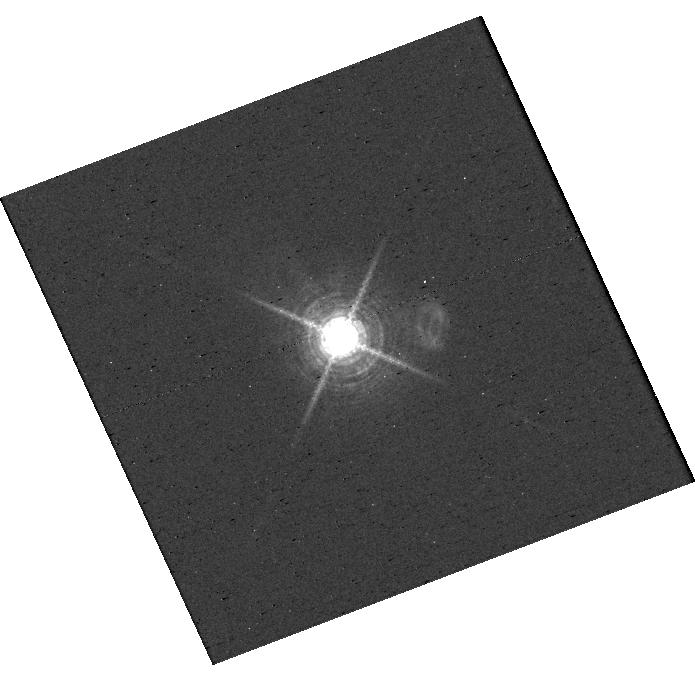
Target: V-AB-AUR. Instrument: WFC3/UVIS. Filter: F656N. Exposure: 2 min. Observation ID: hst_16651_j3_wfc3_uvis_f656n_ientj3

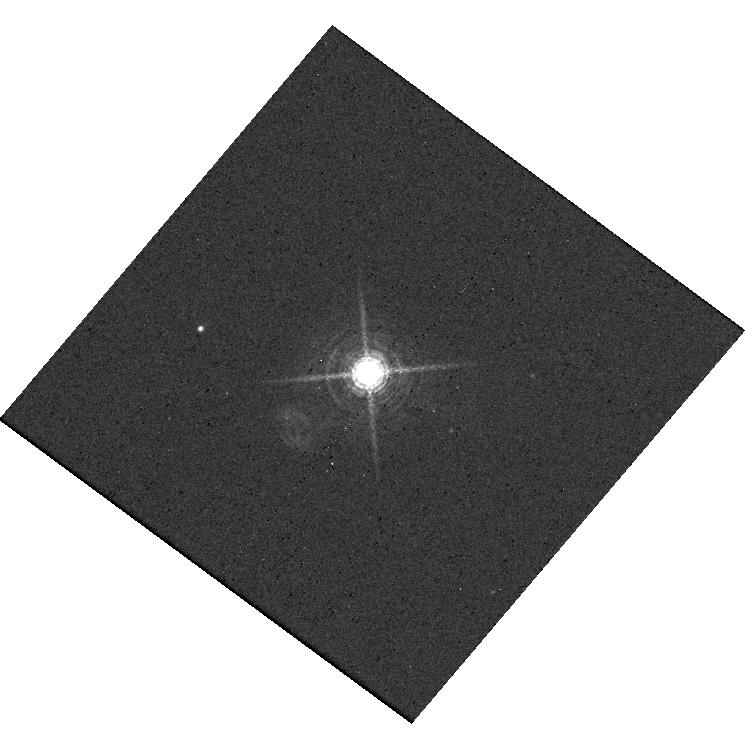
Target: 2MASS-J18521730-3700119. Instrument: WFC3/UVIS. Filter: F656N. Exposure: 26 min. Observation ID: hst_16651_d2_wfc3_uvis_f656n_ientd2

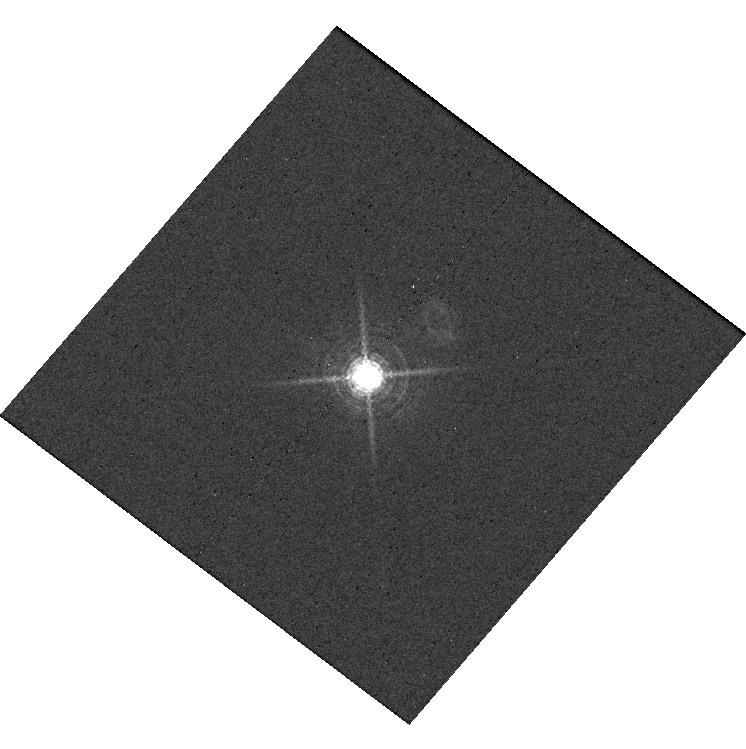
Target: EM-LKCA-15. Instrument: WFC3/UVIS. Filter: F656N. Exposure: 30 min. Observation ID: hst_16651_g2_wfc3_uvis_f656n_ientg2

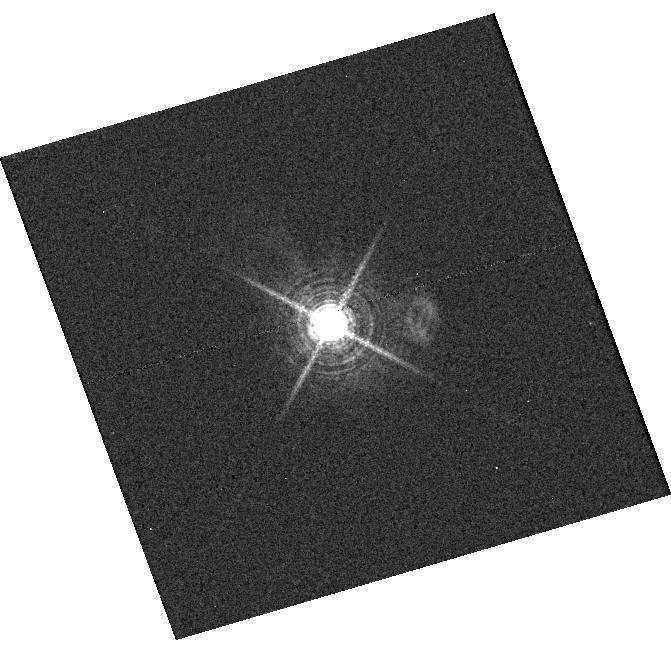
Target: V-DM-TAU. Instrument: WFC3/UVIS. Filter: F656N. Exposure: 39 min. Observation ID: hst_16651_e3_wfc3_uvis_f656n_iente3

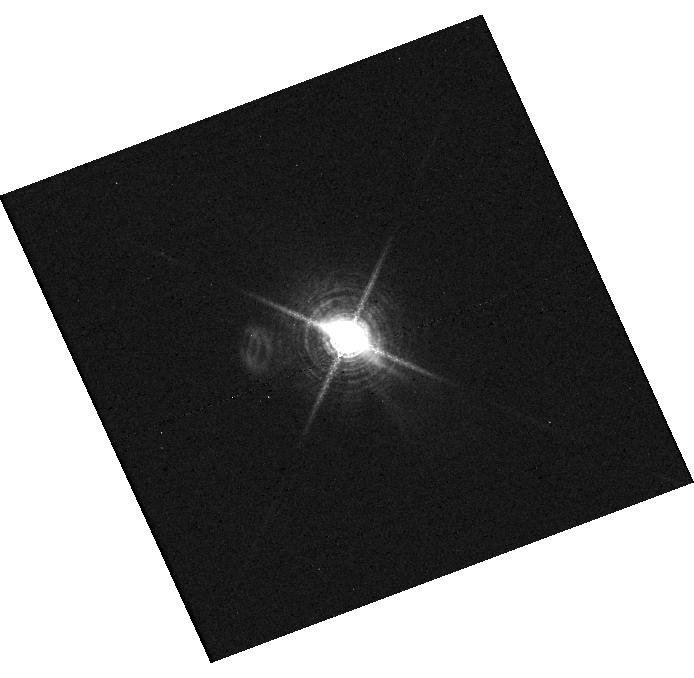
Target: V-GM-AUR. Instrument: WFC3/UVIS. Filter: F656N. Exposure: 30 min. Observation ID: hst_16651_i1_wfc3_uvis_f656n_ienti1

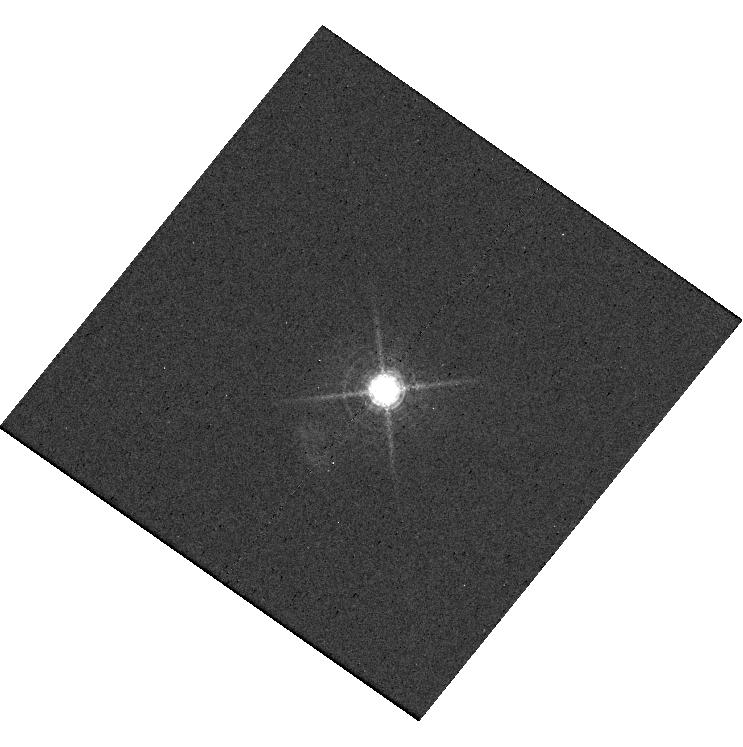
Target: RX-J1604.3-2130. Instrument: WFC3/UVIS. Filter: F656N. Exposure: 30 min. Observation ID: hst_16651_a3_wfc3_uvis_f656n_ienta3

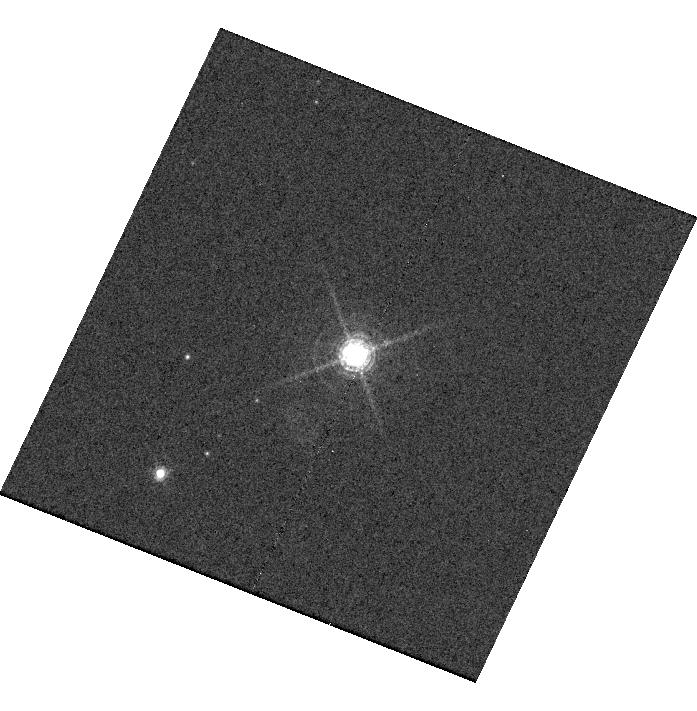
Target: THA-15-20. Instrument: WFC3/UVIS. Filter: F656N. Exposure: 40 min. Observation ID: hst_16651_f2_wfc3_uvis_f656n_ientf2

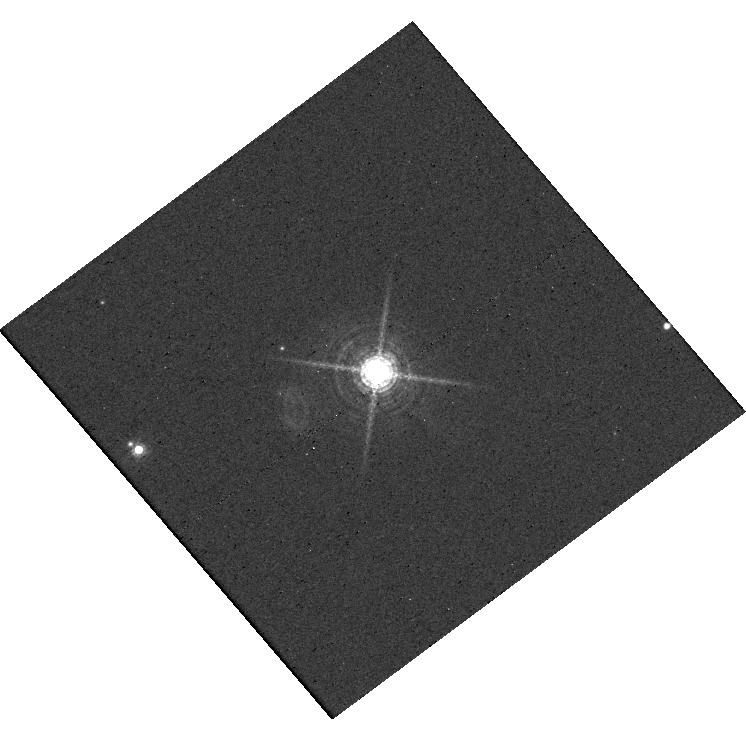
Target: WRAY-15-1880. Instrument: WFC3/UVIS. Filter: F656N. Exposure: 26 min. Observation ID: hst_16651_c1_wfc3_uvis_f656n_ientc1

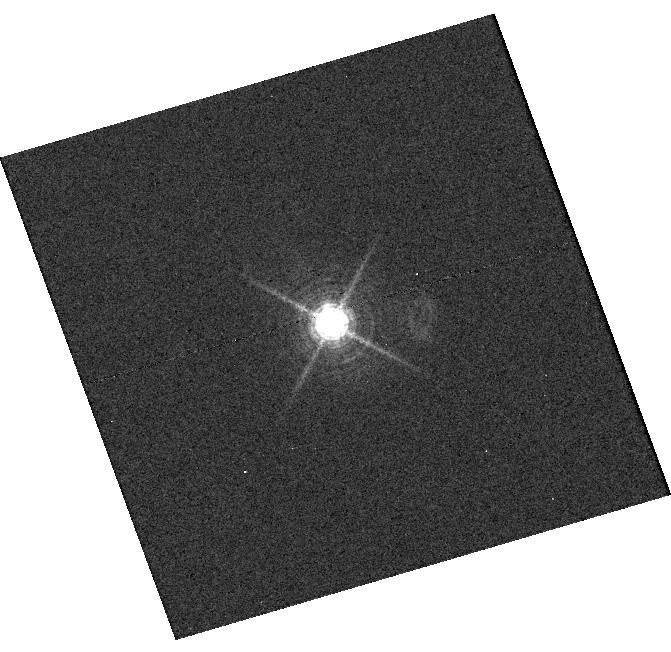
Target: V-V721-CRA. Instrument: WFC3/UVIS. Filter: F656N. Exposure: 39 min. Observation ID: hst_16651_b3_wfc3_uvis_f656n_ientb3

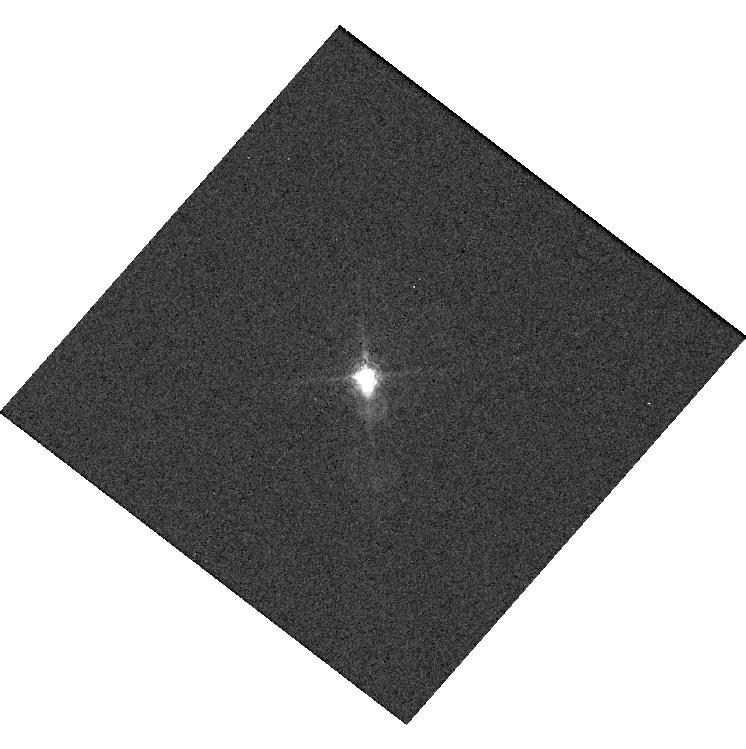
Target: V-AA-TAU. Instrument: WFC3/UVIS. Filter: F656N. Exposure: 39 min. Observation ID: hst_16651_h2_wfc3_uvis_f656n_ienth2

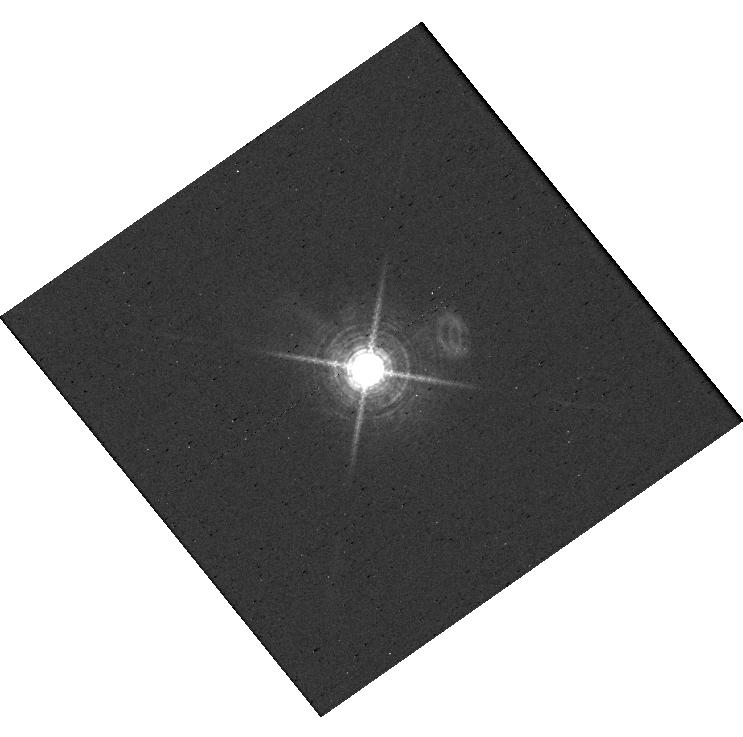
Target: V-AB-AUR. Instrument: WFC3/UVIS. Filter: F656N. Exposure: 2 min. Observation ID: hst_16651_z3_wfc3_uvis_f656n_ientz3

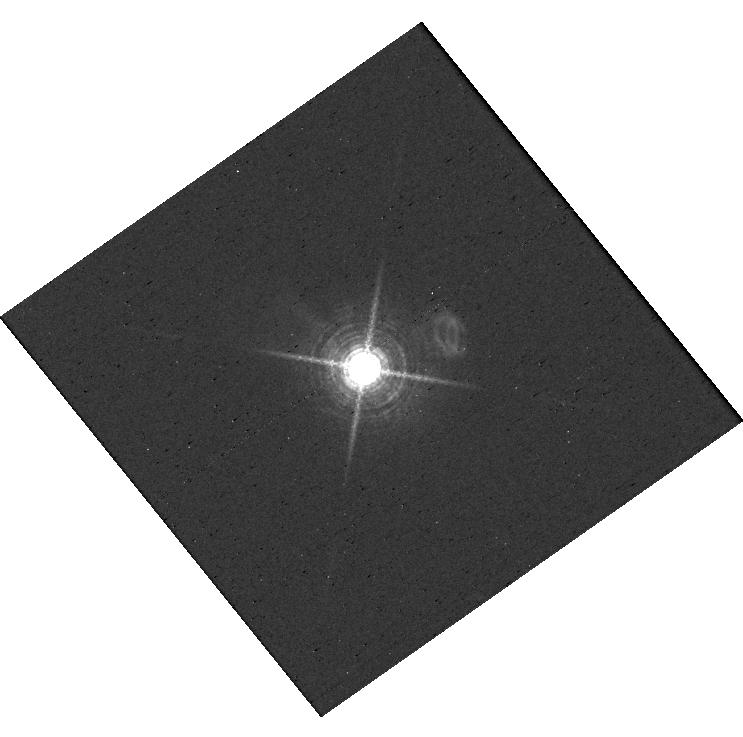
Target: V-AB-AUR. Instrument: WFC3/UVIS. Filter: F656N. Exposure: 2 min. Observation ID: hst_16651_z1_wfc3_uvis_f656n_ientz1

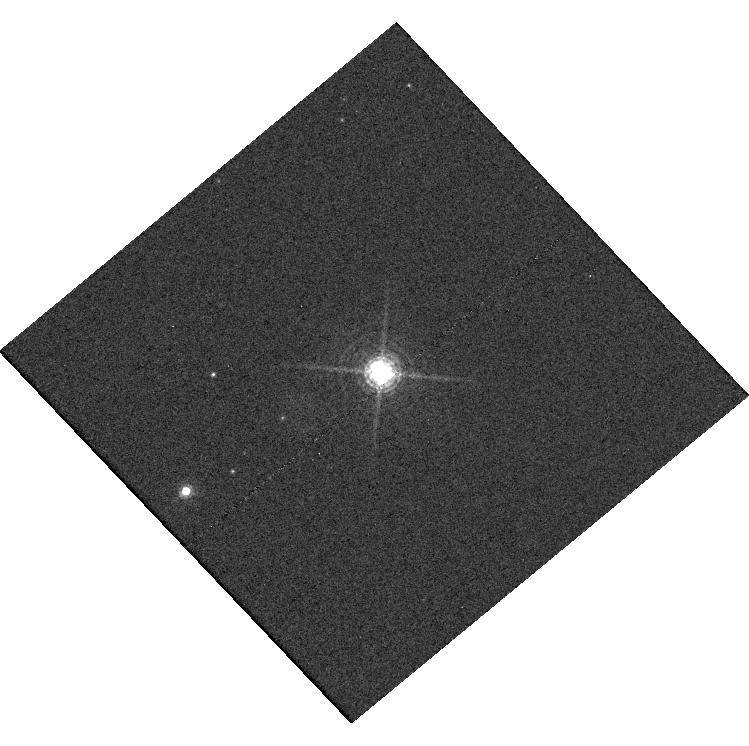
Target: THA-15-20. Instrument: WFC3/UVIS. Filter: F656N. Exposure: 40 min. Observation ID: hst_16651_f3_wfc3_uvis_f656n_ientf3

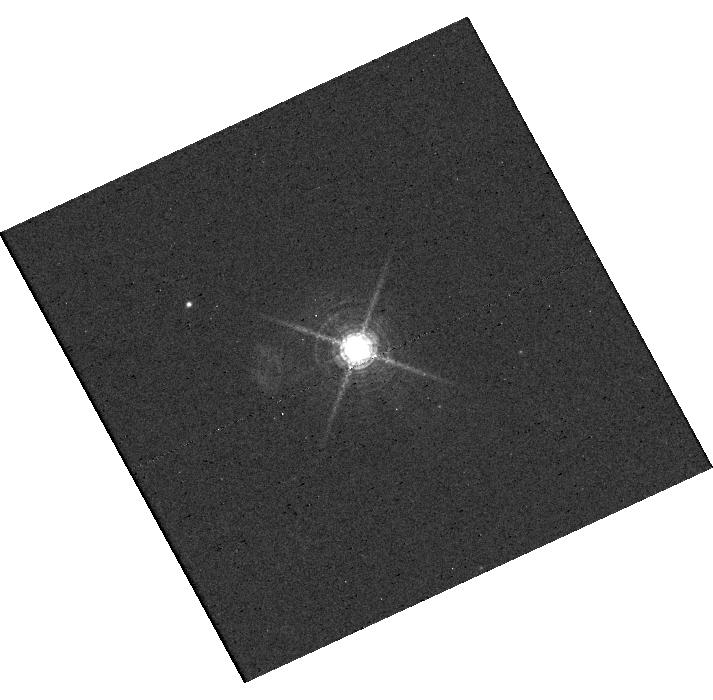
Target: 2MASS-J18521730-3700119. Instrument: WFC3/UVIS. Filter: F656N. Exposure: 26 min. Observation ID: hst_16651_d1_wfc3_uvis_f656n_ientd1

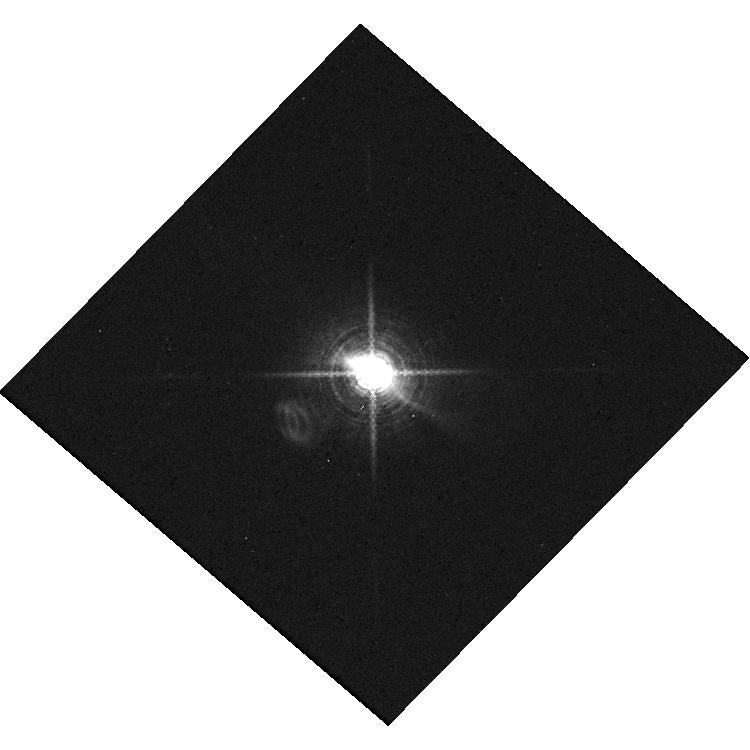
Target: V-GM-AUR. Instrument: WFC3/UVIS. Filter: F656N. Exposure: 30 min. Observation ID: hst_16651_i2_wfc3_uvis_f656n_ienti2

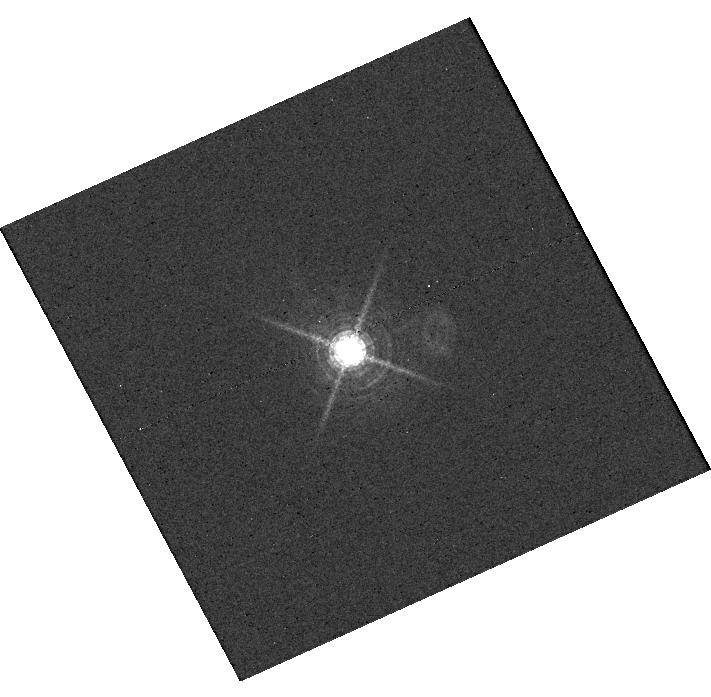
Target: EM-LKCA-15. Instrument: WFC3/UVIS. Filter: F656N. Exposure: 30 min. Observation ID: hst_16651_g3_wfc3_uvis_f656n_ientg3

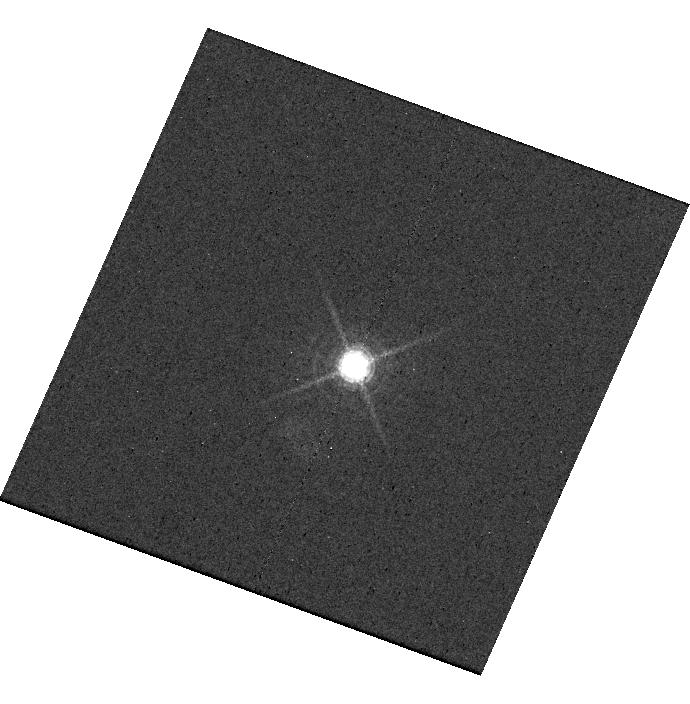
Target: RX-J1604.3-2130. Instrument: WFC3/UVIS. Filter: F656N. Exposure: 30 min. Observation ID: hst_16651_z2_wfc3_uvis_f656n_ientz2

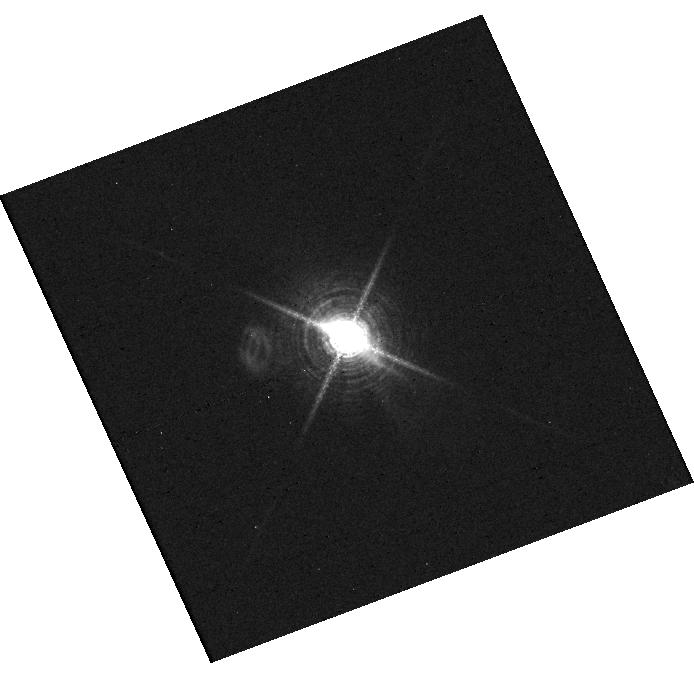
Target: V-GM-AUR. Instrument: WFC3/UVIS. Filter: F656N. Exposure: 30 min. Observation ID: hst_16651_i3_wfc3_uvis_f656n_ienti3

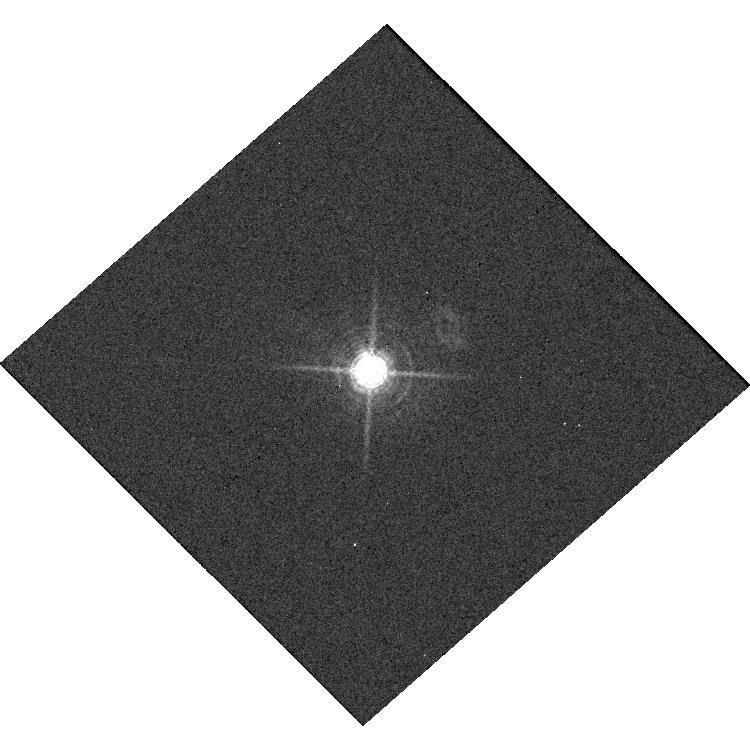
Target: V-V721-CRA. Instrument: WFC3/UVIS. Filter: F656N. Exposure: 39 min. Observation ID: hst_16651_b2_wfc3_uvis_f656n_ientb2

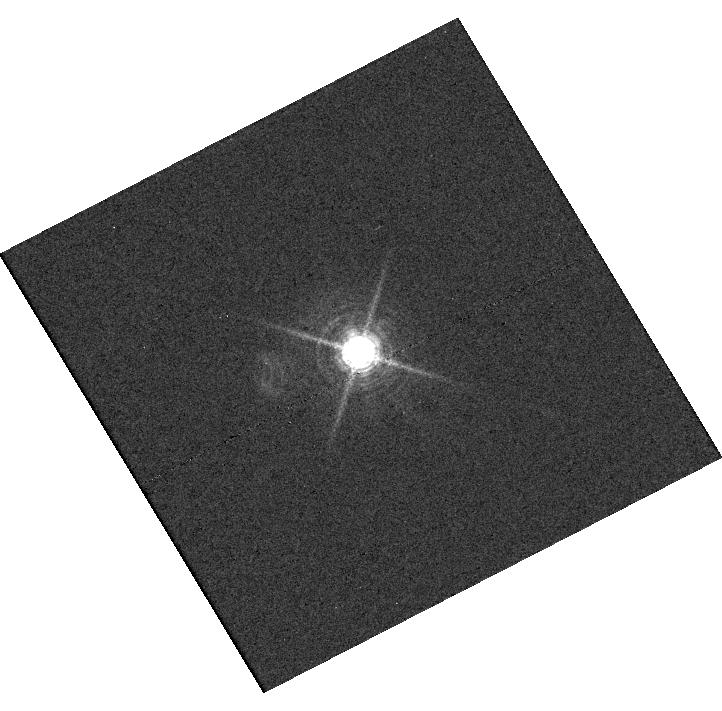
Target: V-V721-CRA. Instrument: WFC3/UVIS. Filter: F656N. Exposure: 39 min. Observation ID: hst_16651_zb_wfc3_uvis_f656n_ientzb

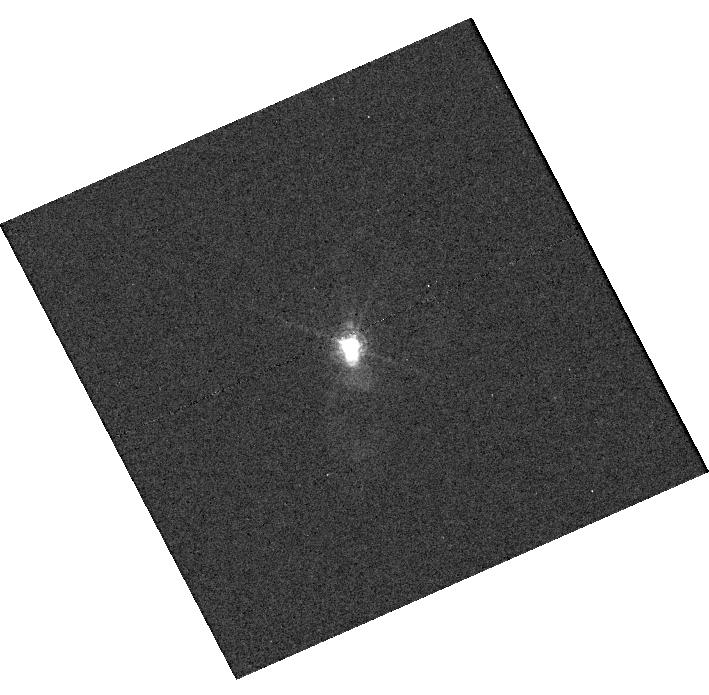
Target: V-AA-TAU. Instrument: WFC3/UVIS. Filter: F656N. Exposure: 39 min. Observation ID: hst_16651_h3_wfc3_uvis_f656n_ienth3

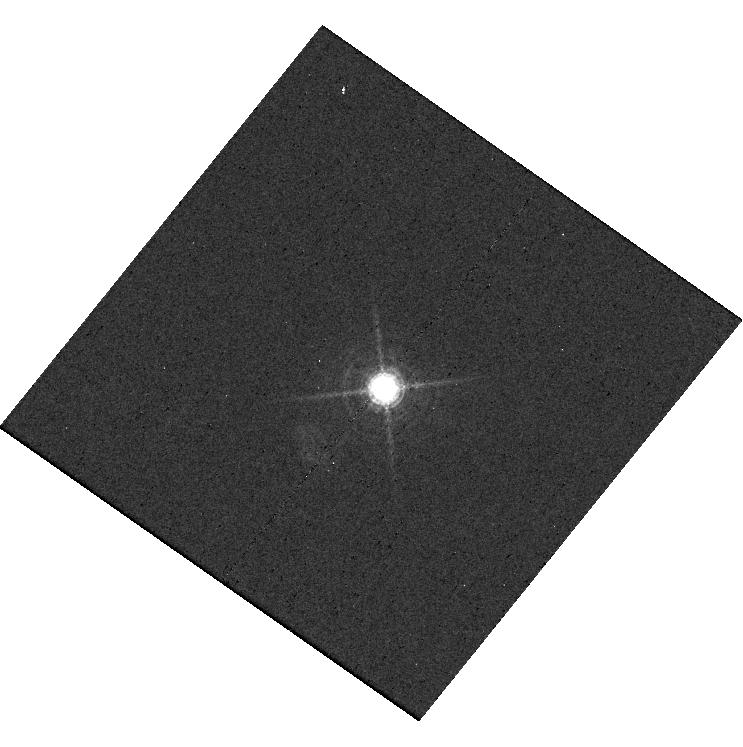
Target: RX-J1604.3-2130. Instrument: WFC3/UVIS. Filter: F656N. Exposure: 30 min. Observation ID: hst_16651_a1_wfc3_uvis_f656n_ienta1

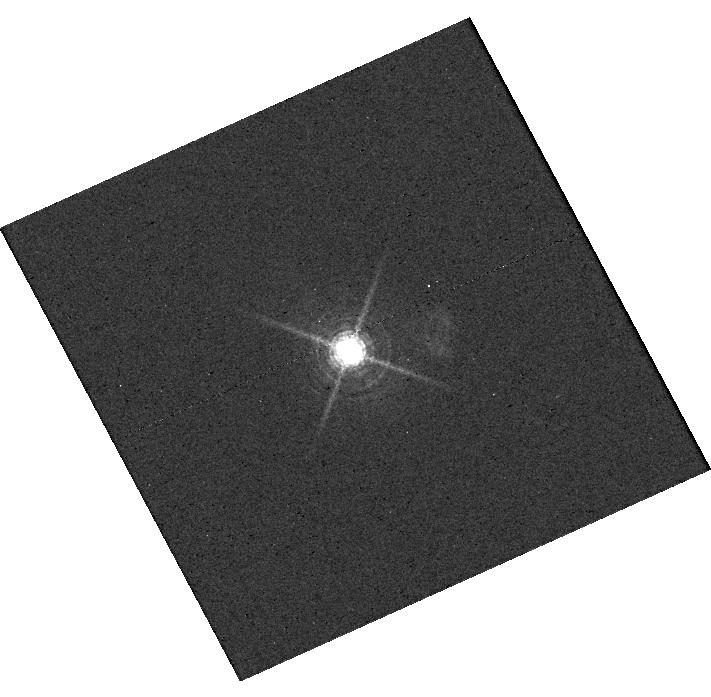
Target: EM-LKCA-15. Instrument: WFC3/UVIS. Filter: F656N. Exposure: 30 min. Observation ID: hst_16651_g1_wfc3_uvis_f656n_ientg1

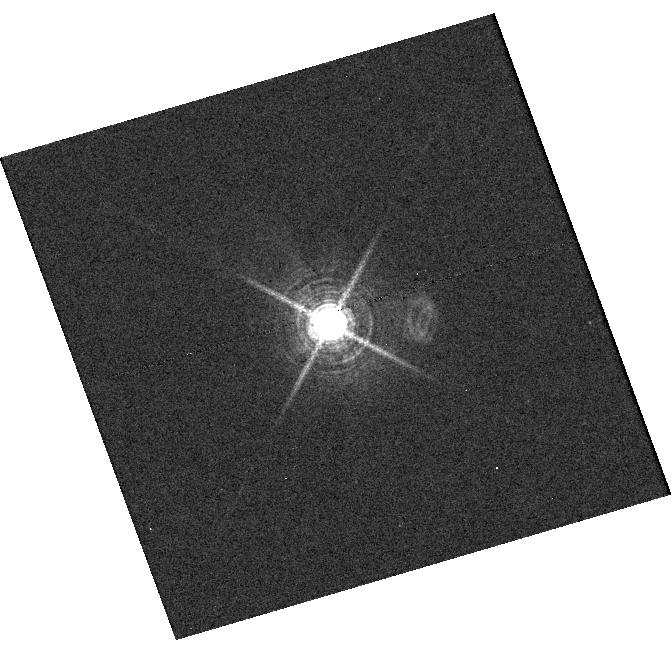
Target: V-DM-TAU. Instrument: WFC3/UVIS. Filter: F656N. Exposure: 39 min. Observation ID: hst_16651_e1_wfc3_uvis_f656n_iente1

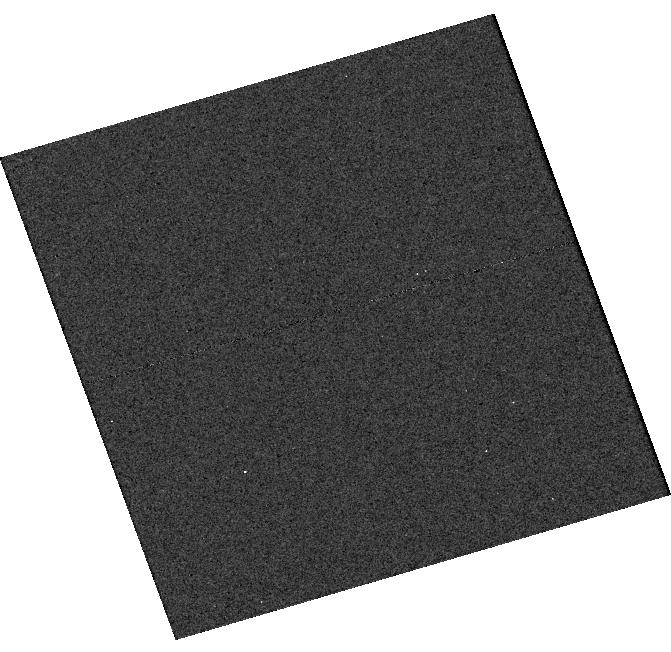
Target: V-V721-CRA. Instrument: WFC3/UVIS. Filter: F656N. Exposure: 39 min. Observation ID: hst_16651_b1_wfc3_uvis_f656n_ientb1

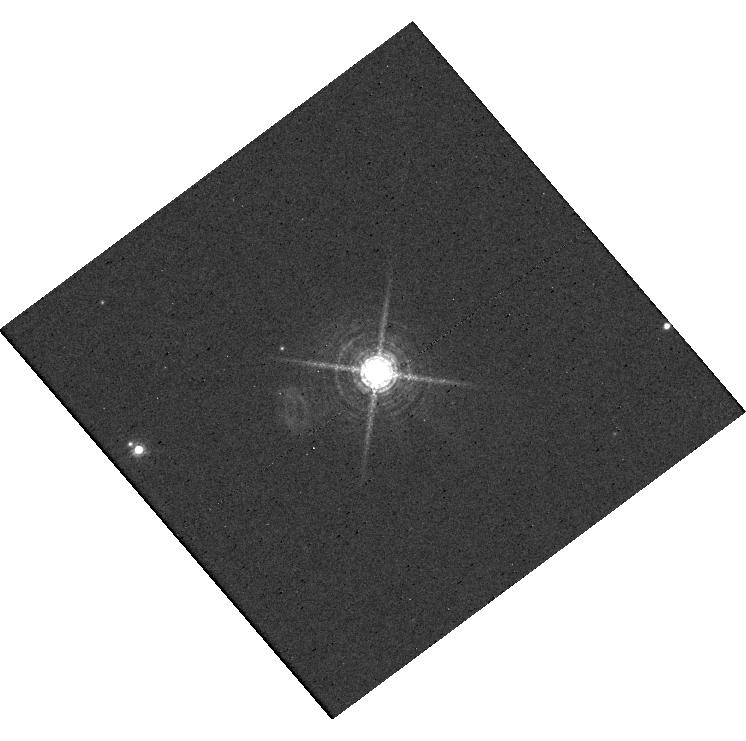
Target: WRAY-15-1880. Instrument: WFC3/UVIS. Filter: F656N. Exposure: 26 min. Observation ID: hst_16651_c3_wfc3_uvis_f656n_ientc3

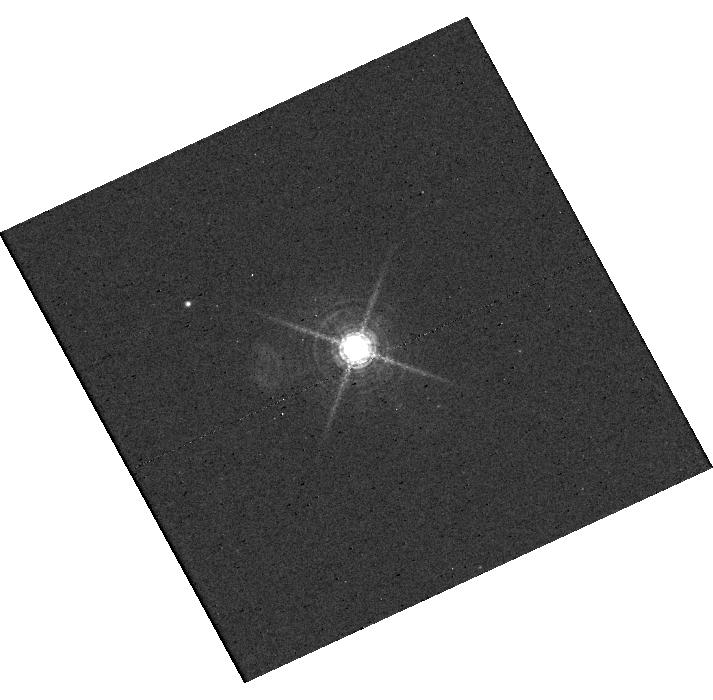
Target: 2MASS-J18521730-3700119. Instrument: WFC3/UVIS. Filter: F656N. Exposure: 26 min. Observation ID: hst_16651_d3_wfc3_uvis_f656n_ientd3

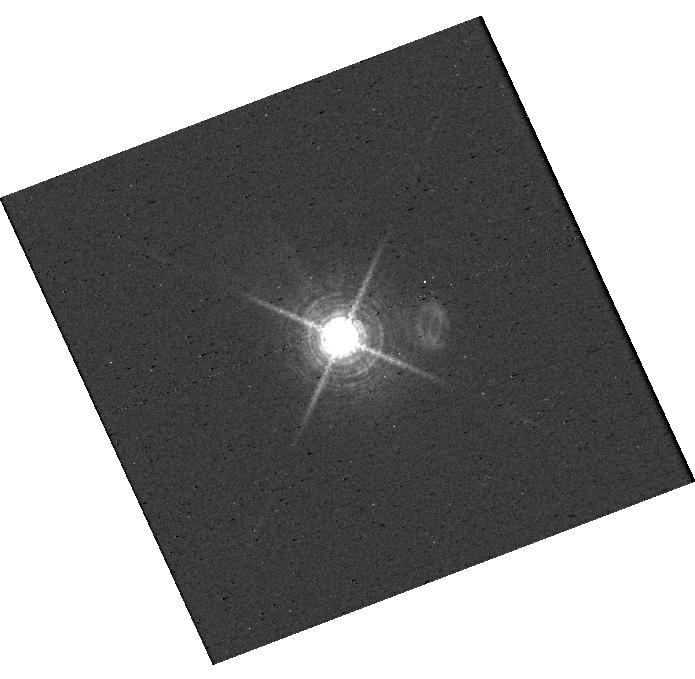
Target: V-AB-AUR. Instrument: WFC3/UVIS. Filter: F656N. Exposure: 2 min. Observation ID: hst_16651_j1_wfc3_uvis_f656n_ientj1

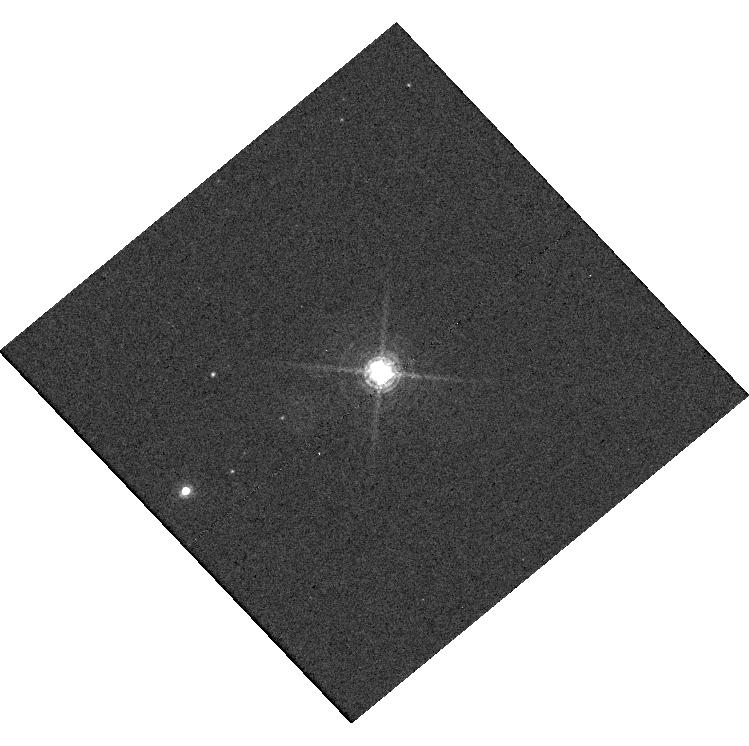
Target: THA-15-20. Instrument: WFC3/UVIS. Filter: F656N. Exposure: 40 min. Observation ID: hst_16651_f1_wfc3_uvis_f656n_ientf1

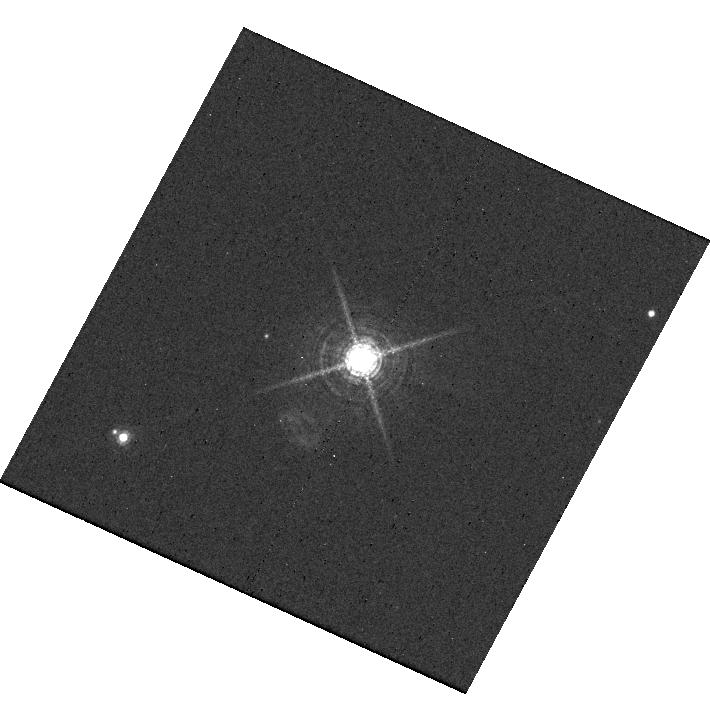
Target: WRAY-15-1880. Instrument: WFC3/UVIS. Filter: F656N. Exposure: 26 min. Observation ID: hst_16651_c2_wfc3_uvis_f656n_ientc2

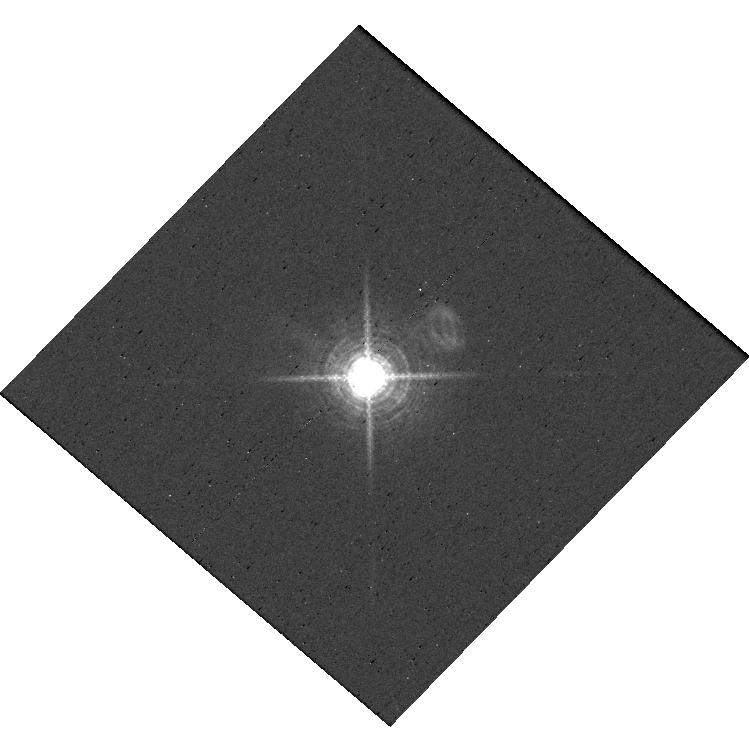
Target: V-AB-AUR. Instrument: WFC3/UVIS. Filter: F656N. Exposure: 2 min. Observation ID: hst_16651_j2_wfc3_uvis_f656n_ientj2

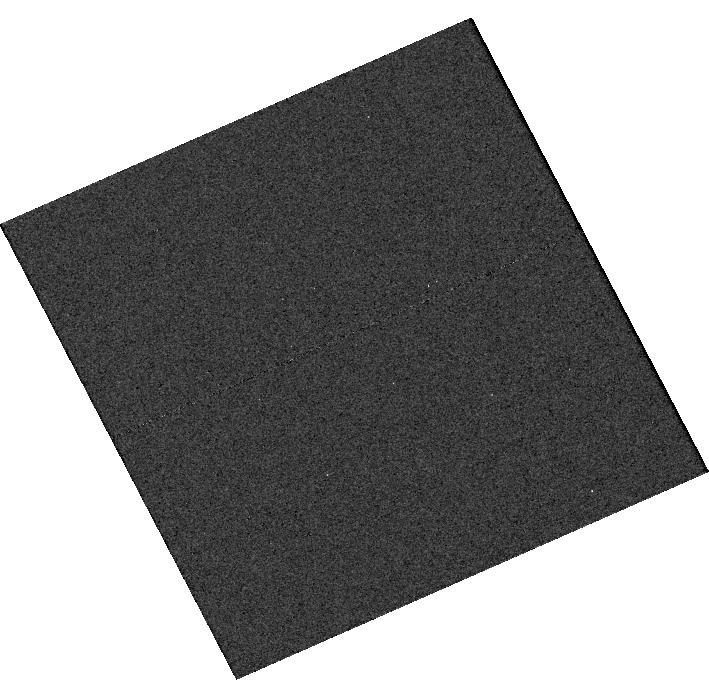
Target: V-AA-TAU. Instrument: WFC3/UVIS. Filter: F656N. Exposure: 39 min. Observation ID: hst_16651_h1_wfc3_uvis_f656n_ienth1

A Search for Accreting Protoplanets within Transition Disk Gaps (PI: Zhou, Yifan)

Actively accreting protoplanets offer a direct view of a critical phase of planet formation and help set the initial state of planets' entropy and luminosity evolution. However, discoveries of these planets are extremely rare, with the young PDS 70 transition disk system being the only example. Recent HST observations of the few-Jupiter mass planet PDS 70 b demonstrate the WFC3/UVIS instrument's excellent performance in directly detecting the H-alpha emission from the protoplanet. This new development enables a promising strategy to search for accreting protoplanet: high-contrast imaging observations of faint stars that host gapped transitional disks. These stars are not accessible to ground-based adaptive optics. We select ten stars that are most likely to yield planet detections and propose HST/WFC3/UVIS direct imaging observations in the F656N filter. These observations will form a high-quality point spread function library that facilitates precision primary subtraction. The processed images will be sensitive to accreting sub-Jovian-mass planets in the transitional disk gaps, and therefore, have the potential to significantly increase the number of protoplanet discoveries.